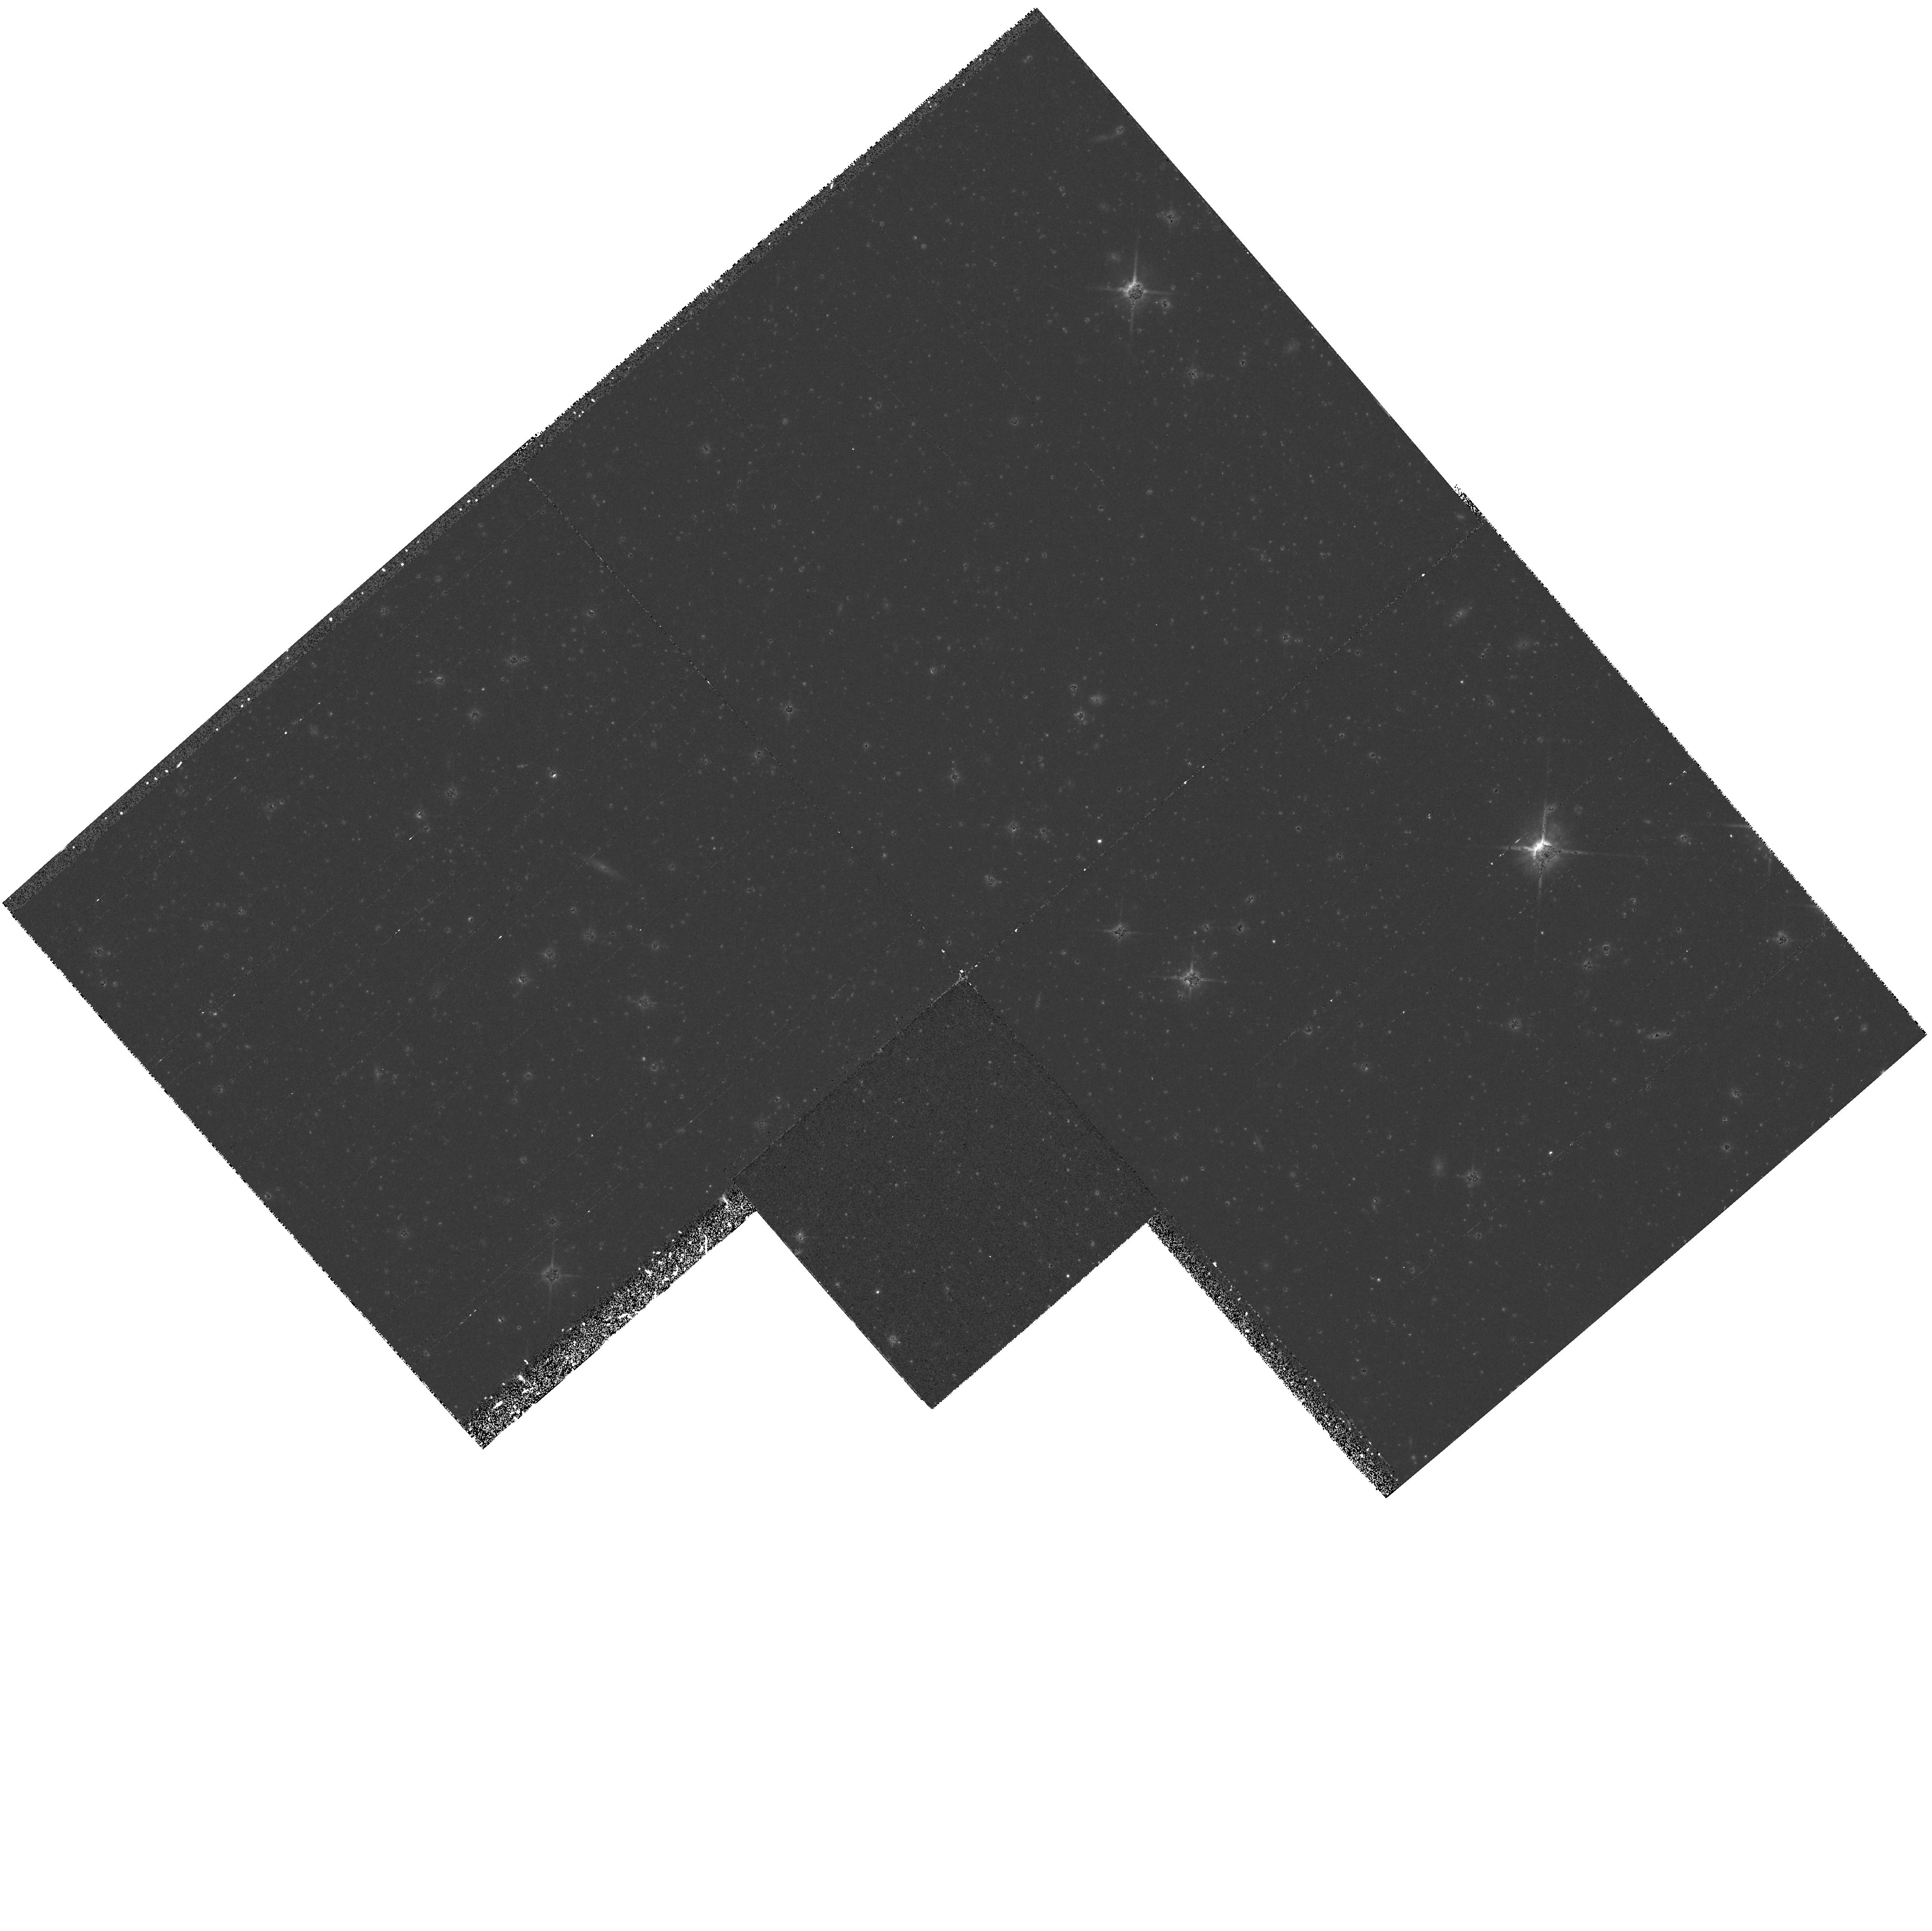
Target: DRACO. Instrument: WFPC2/PC. Filter: F814W. Exposure: 43 min. Observation ID: hst_6234_01_wfpc2_pc_f814w_u2oc01

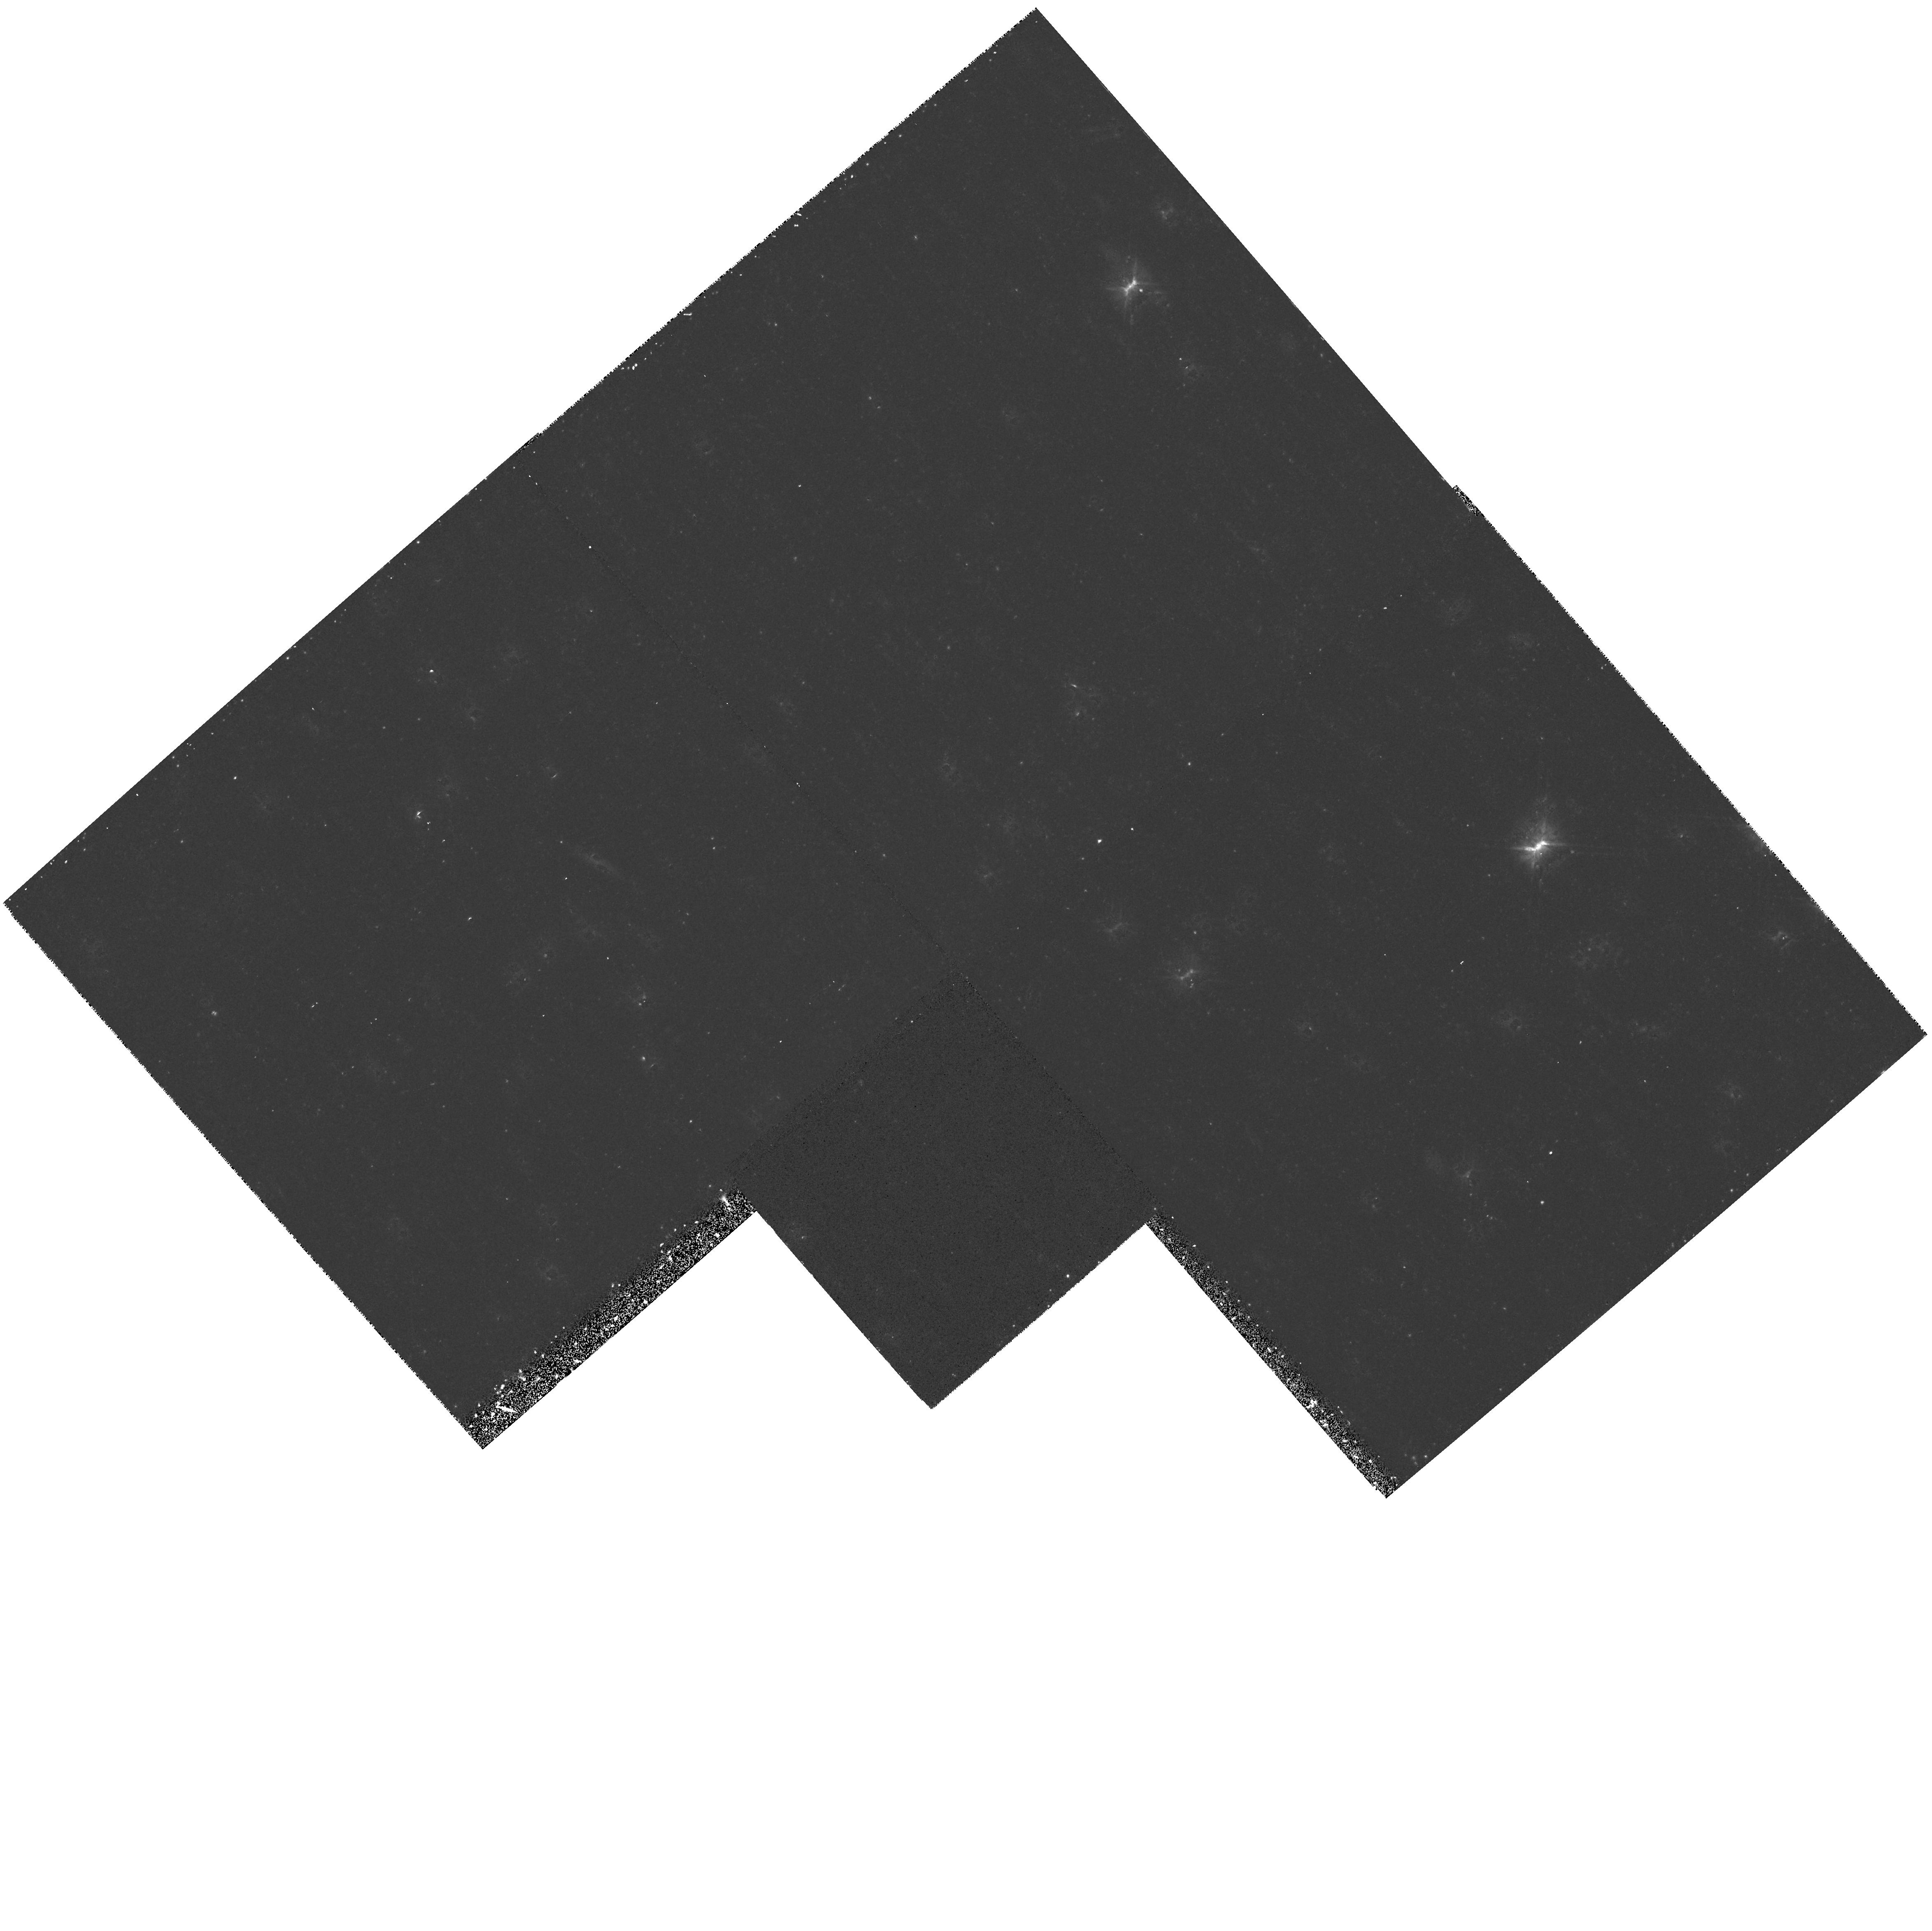
Target: DRACO. Instrument: WFPC2/PC. Filter: F606W. Exposure: 37 min. Observation ID: hst_6234_01_wfpc2_pc_f606w_u2oc01

STELLAR POPULATIONS IN THE DWARF SPHEROIDAL GALAXY DRACO (PI: Trauger, John)

The dwarf spheroidal galaxies may hold important clues about the formation mechanism for galaxies. It is of crucial importance to understand the ages of the dwarf spheroidals and how they compare with other galaxies in the Local Group. Dwarf spheroidals are also particularly intriguing because of the large amount of dark matter that they are inferred to contain from their velocity dispersions. In this program we will obtain a moderately deep color-magnitude diagram of the Draco dwarf spheroidal. The color-magnitude diagram will allow us to infer the star formation history of this galaxy. The deep luminosity function, which we will determine by adding together observations in both filters, may allow us to determine whether the initial mass function is weighted towards low mass stars in this dwarf spheroidal, which would have implications for the inferred amount of dark matter in this galaxy.